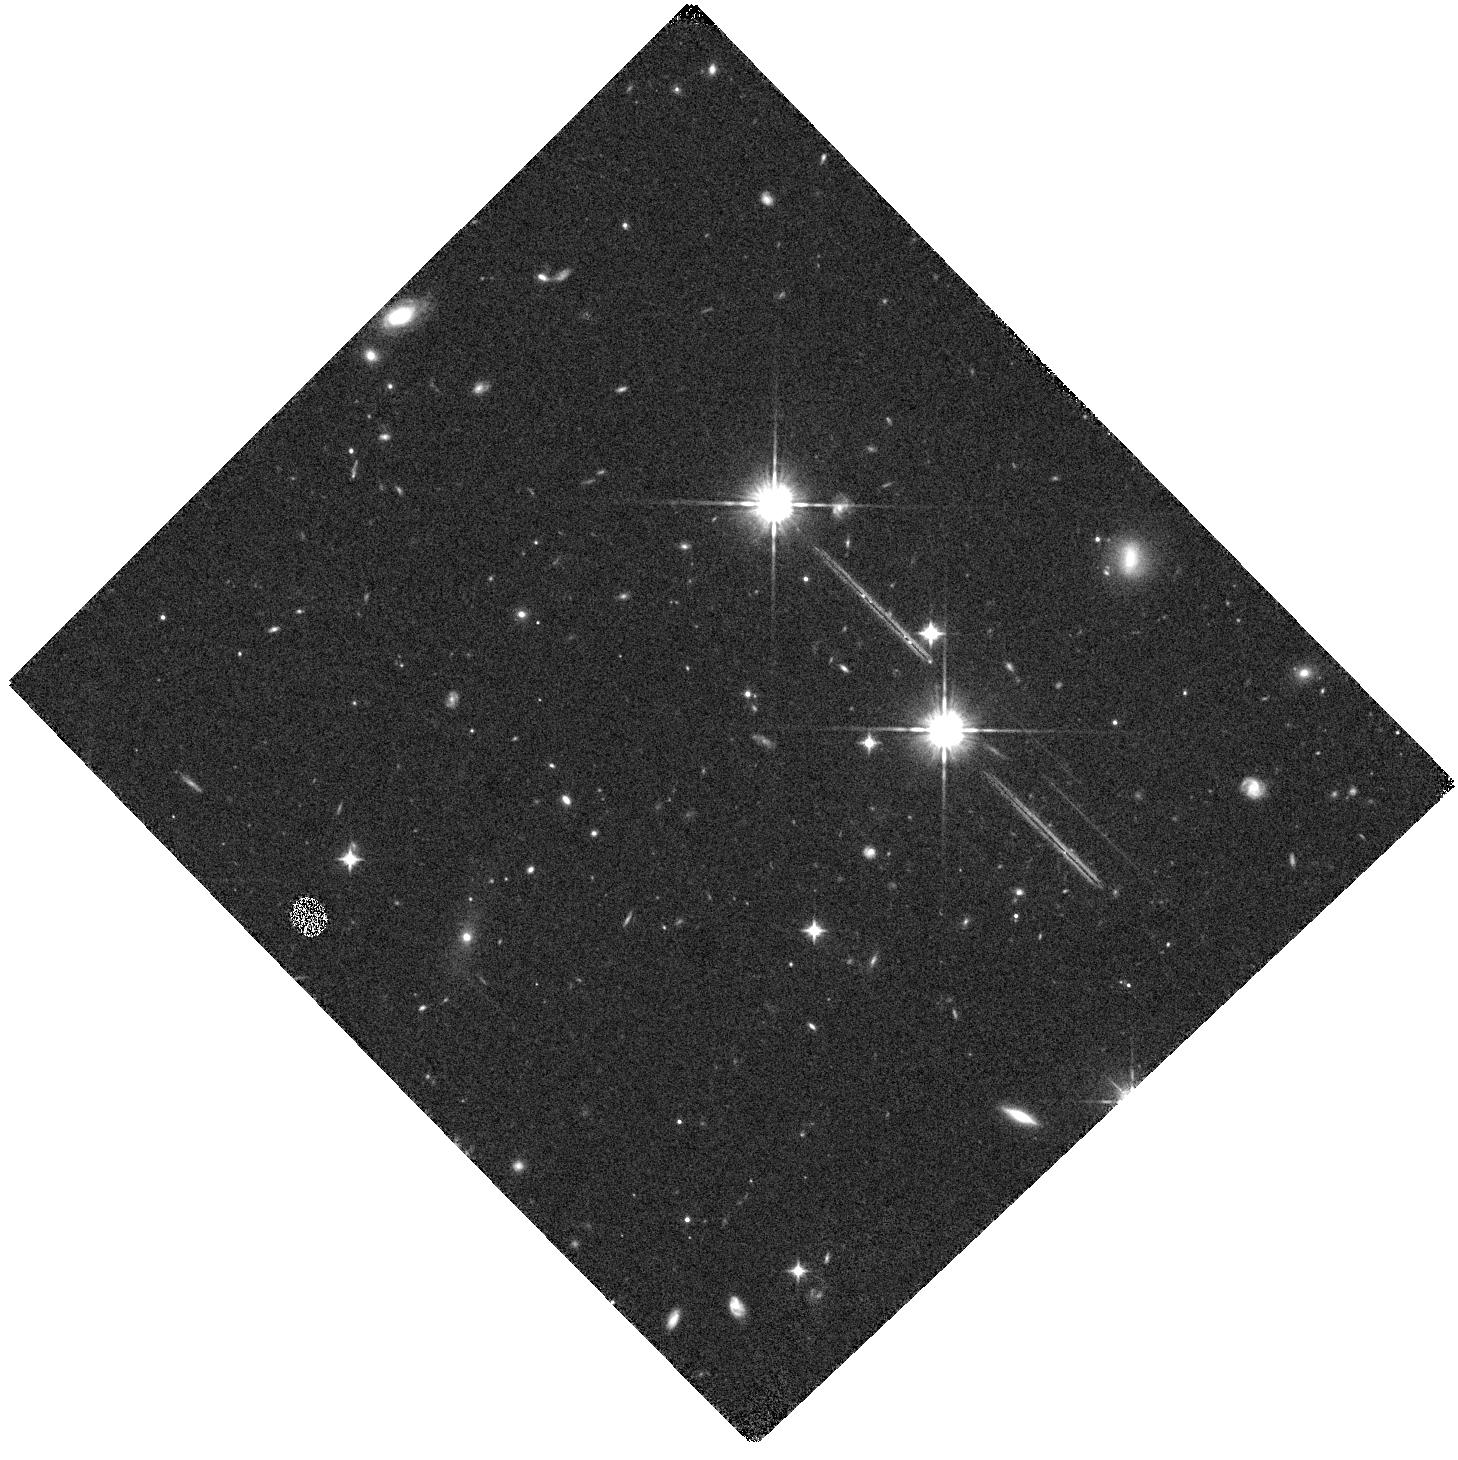
Target: J1429+5447. Instrument: WFC3/IR. Filter: F105W. Exposure: 15 min. Observation ID: hst_13839_02_wfc3_ir_f105w_iclh02

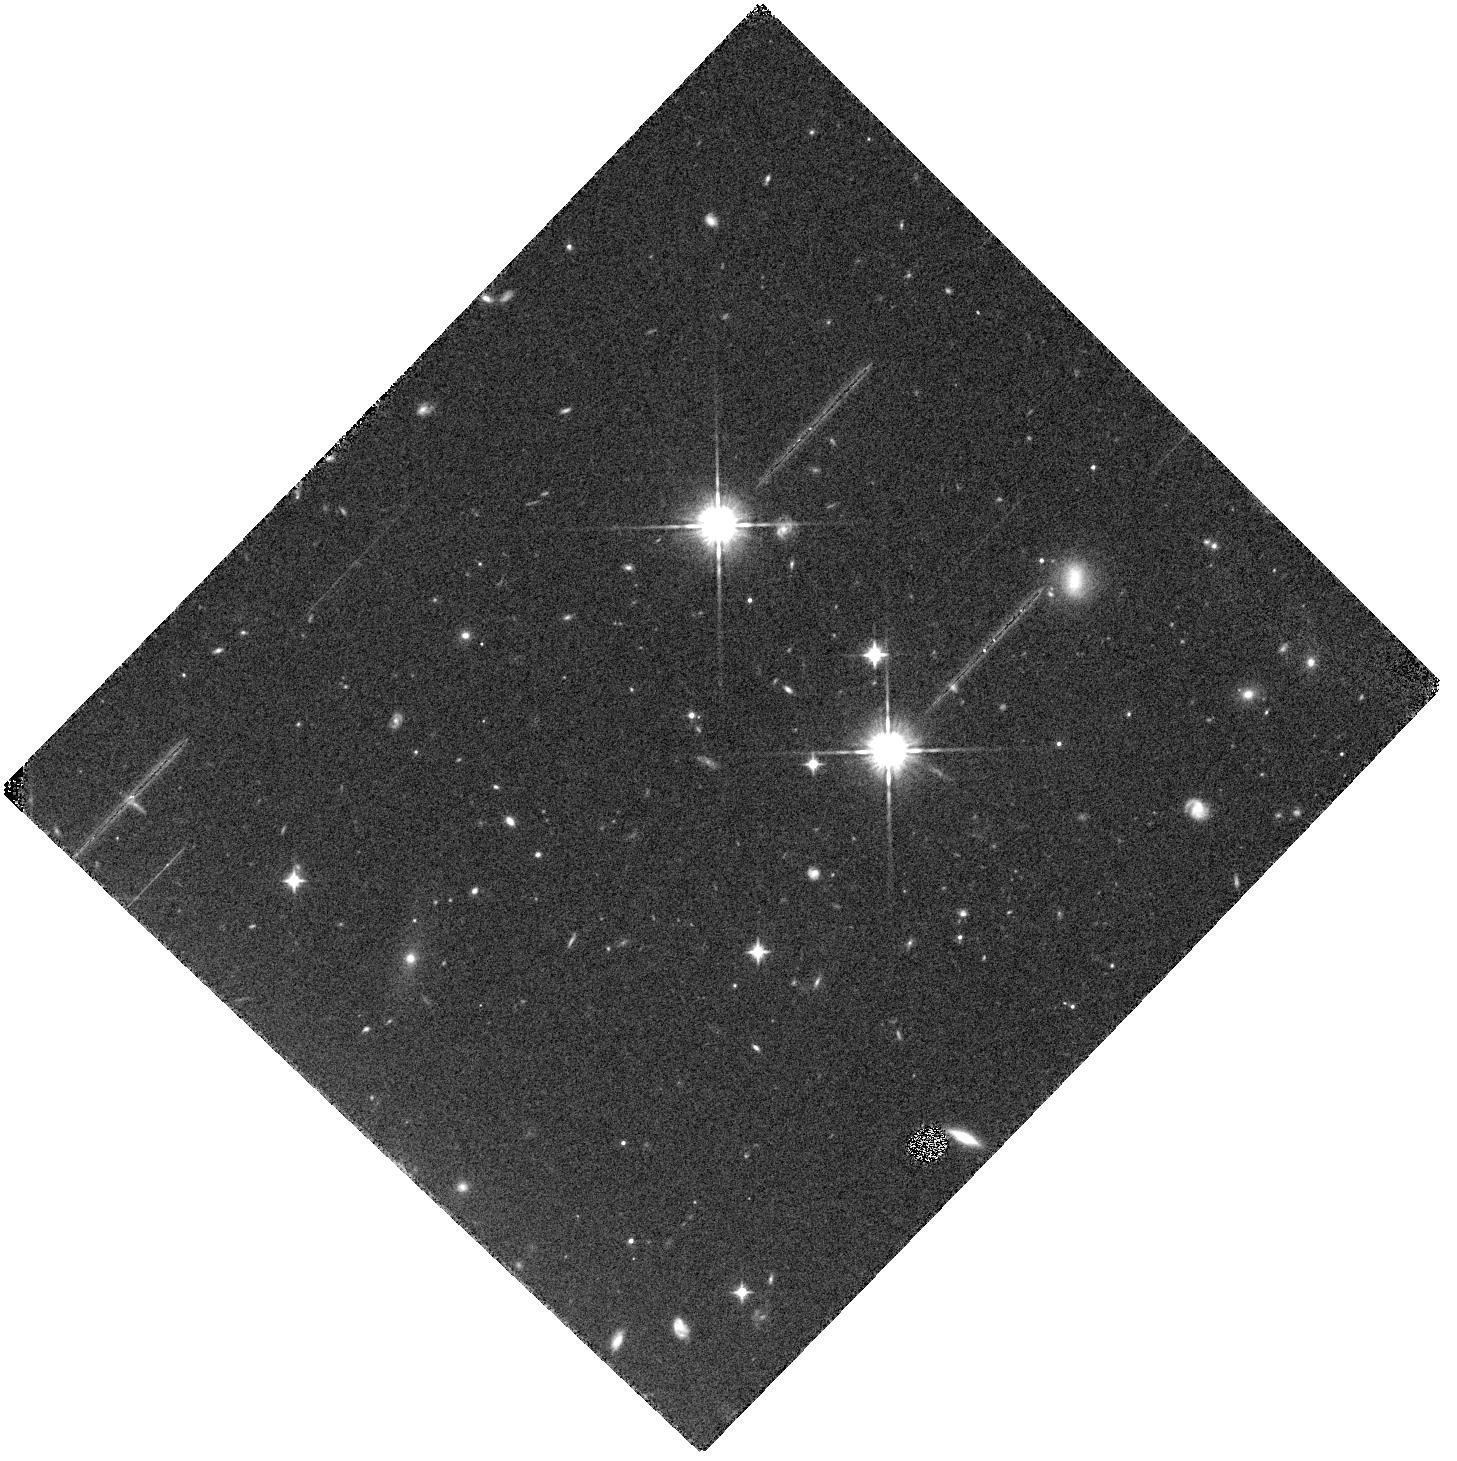
Target: J1429+5447. Instrument: WFC3/IR. Filter: F105W. Exposure: 15 min. Observation ID: hst_13839_01_wfc3_ir_f105w_iclh01

The Lyman Alpha Extended Halo of a Quasar at z>6 (PI: Farina, Emanuele Paolo)

The formation of quasars at z>6, when the Universe is less than 1Gyr old, require enormous reservoirs of gas to feed the black hole growth on such a short time scale. The only effective way to map the presence of this key ingredient of the galaxy formation at high-z is through the detection of the extended and diffuse Ly-Alpha emission that is powered by the star-formation and by the UV emission of the quasar. We here propose to observe the extended Ly-Alpha emission associated to the most powerful radio-loud high-redshift quasar known so far (J1429+5447, z=6.18). Radio-loud quasars are expected to be extremely biased tracers of the most massive dark matter halos and to be the precursor of the massive elliptical galaxies observed at z=0. The grism spectroscopy mode of the WFC3/IR camera provides the unique opportunity to directly investigate the properties of the Ly-Alpha ionized gas associated to the first quasars, putting strong constraints on the processes involved in the formation of the first galaxies at the end of the Cosmic reionization.